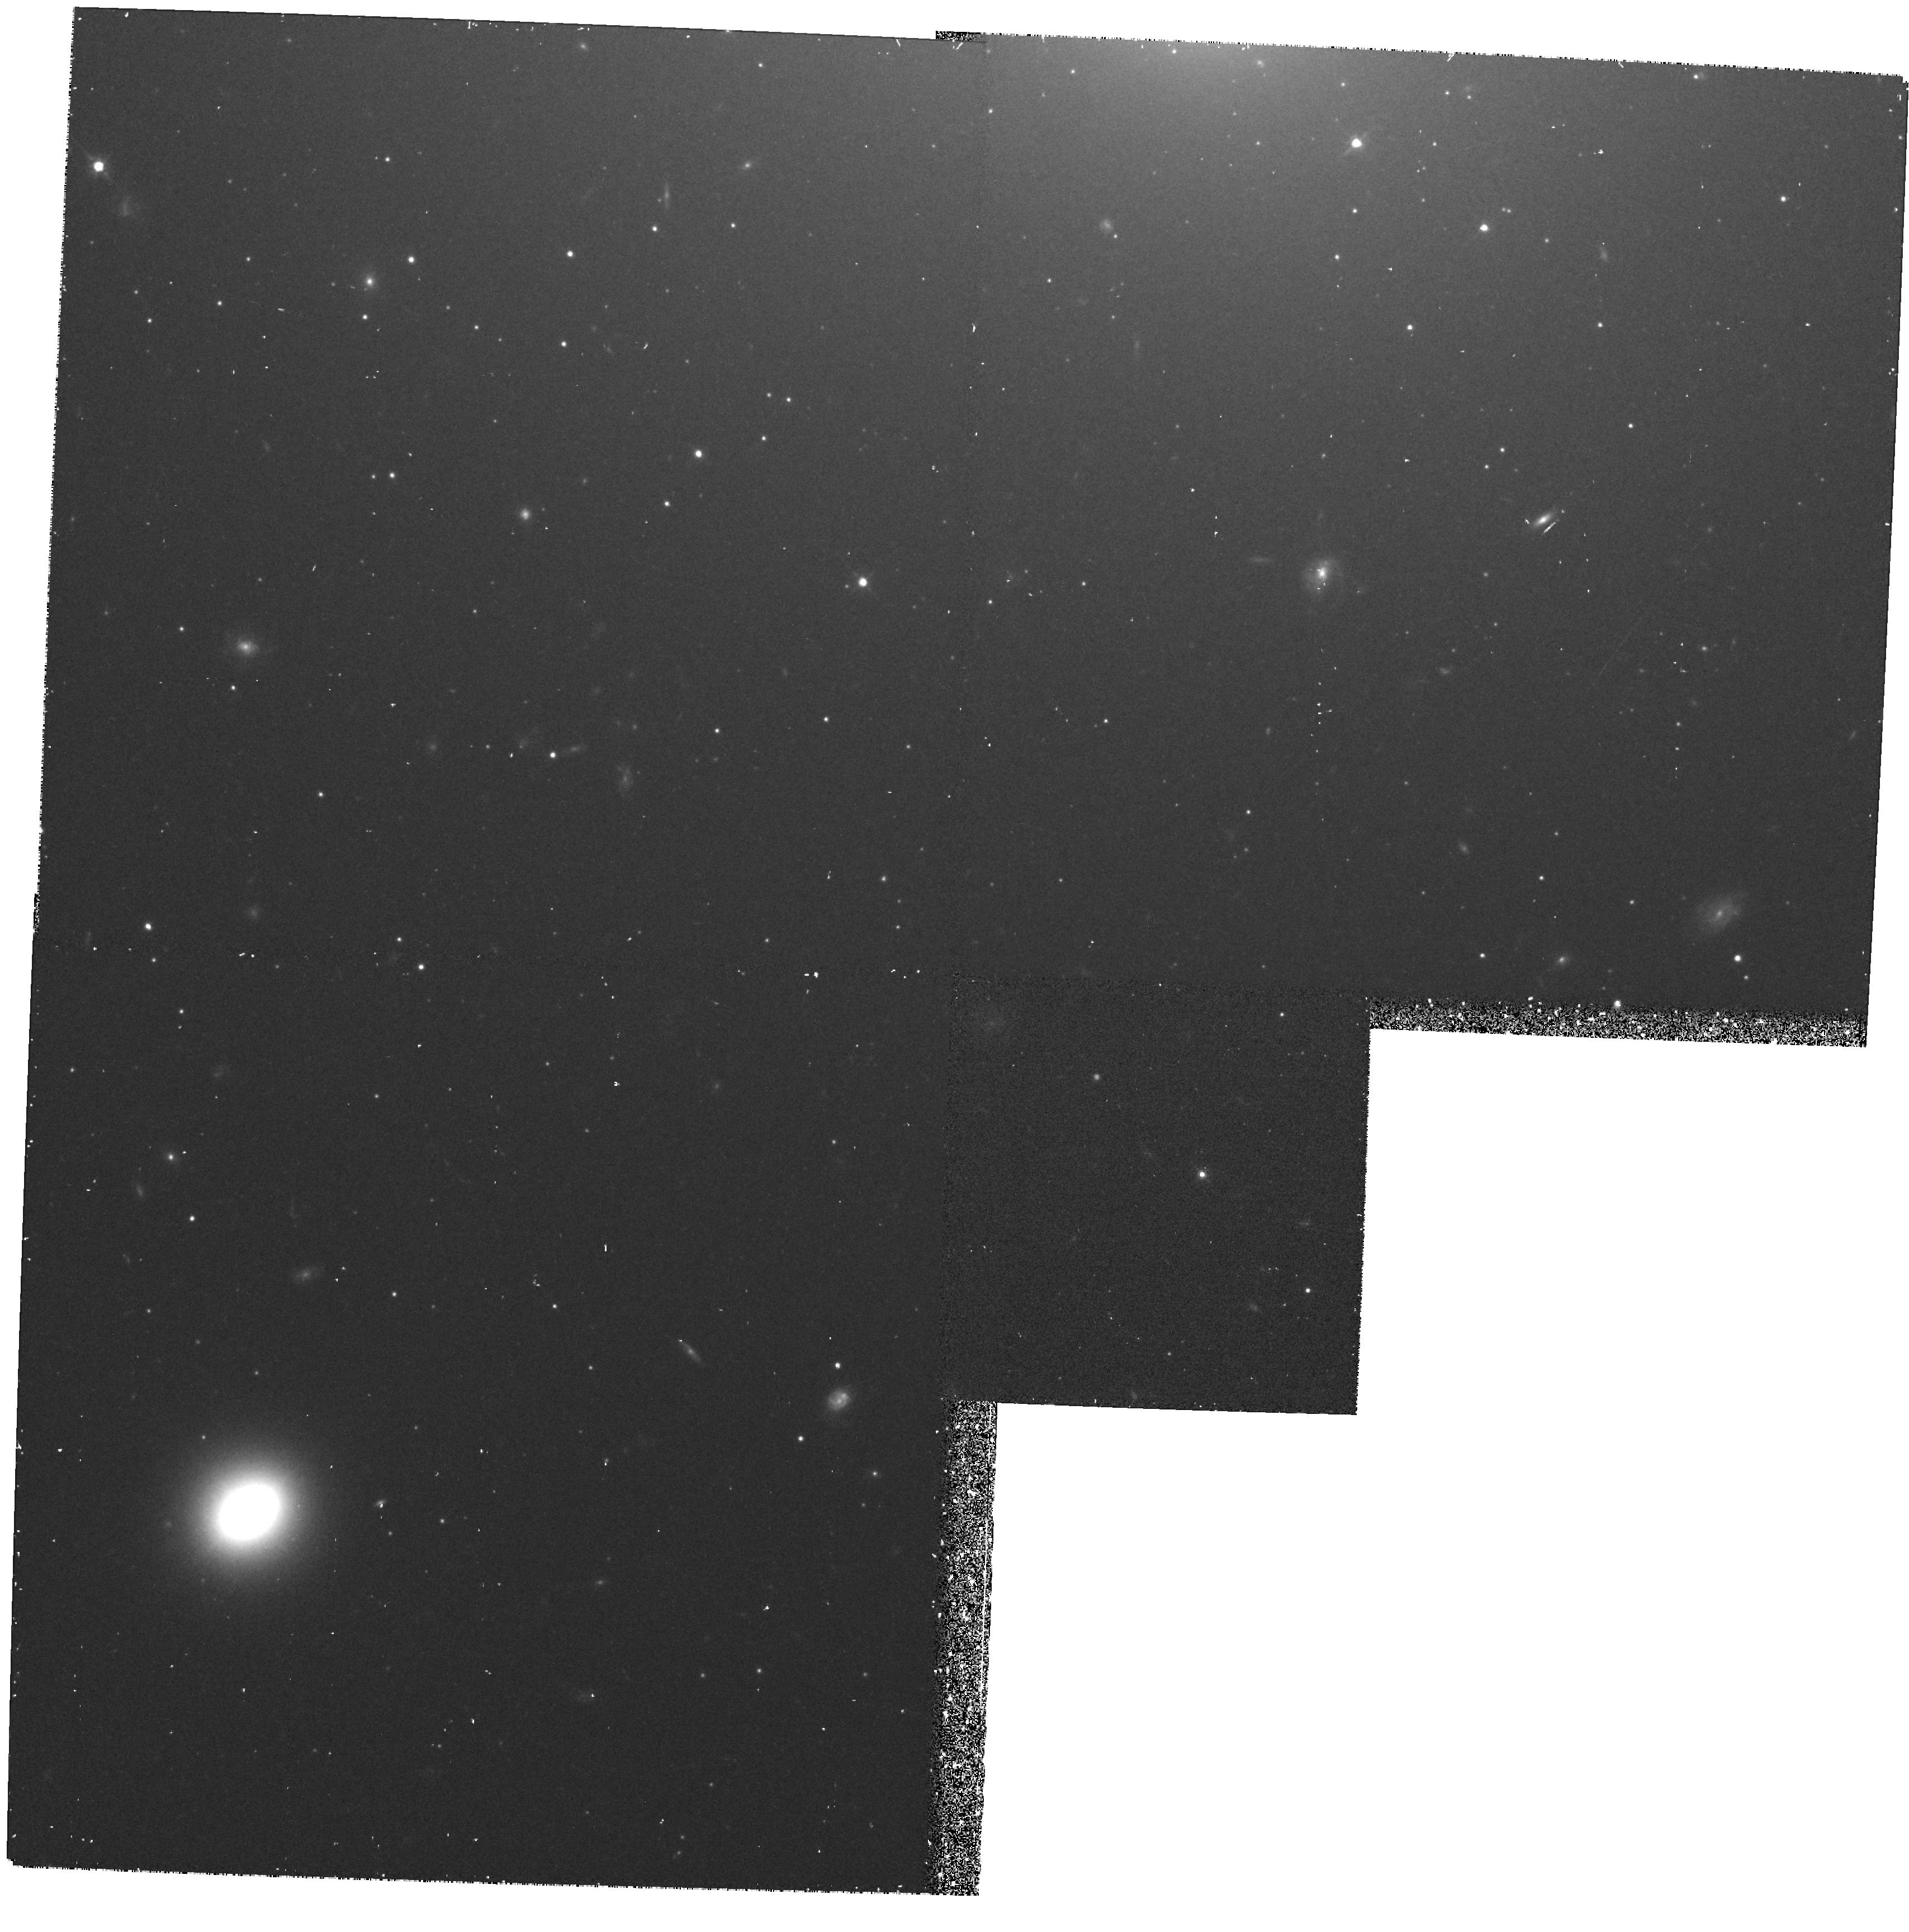
Target: NGC5846SOUTH
Instrument: WFPC2/PC
Filter: F814W
Exposure: 38 min
Observation ID: hst_5920_06_wfpc2_pc_f814w_u36j06

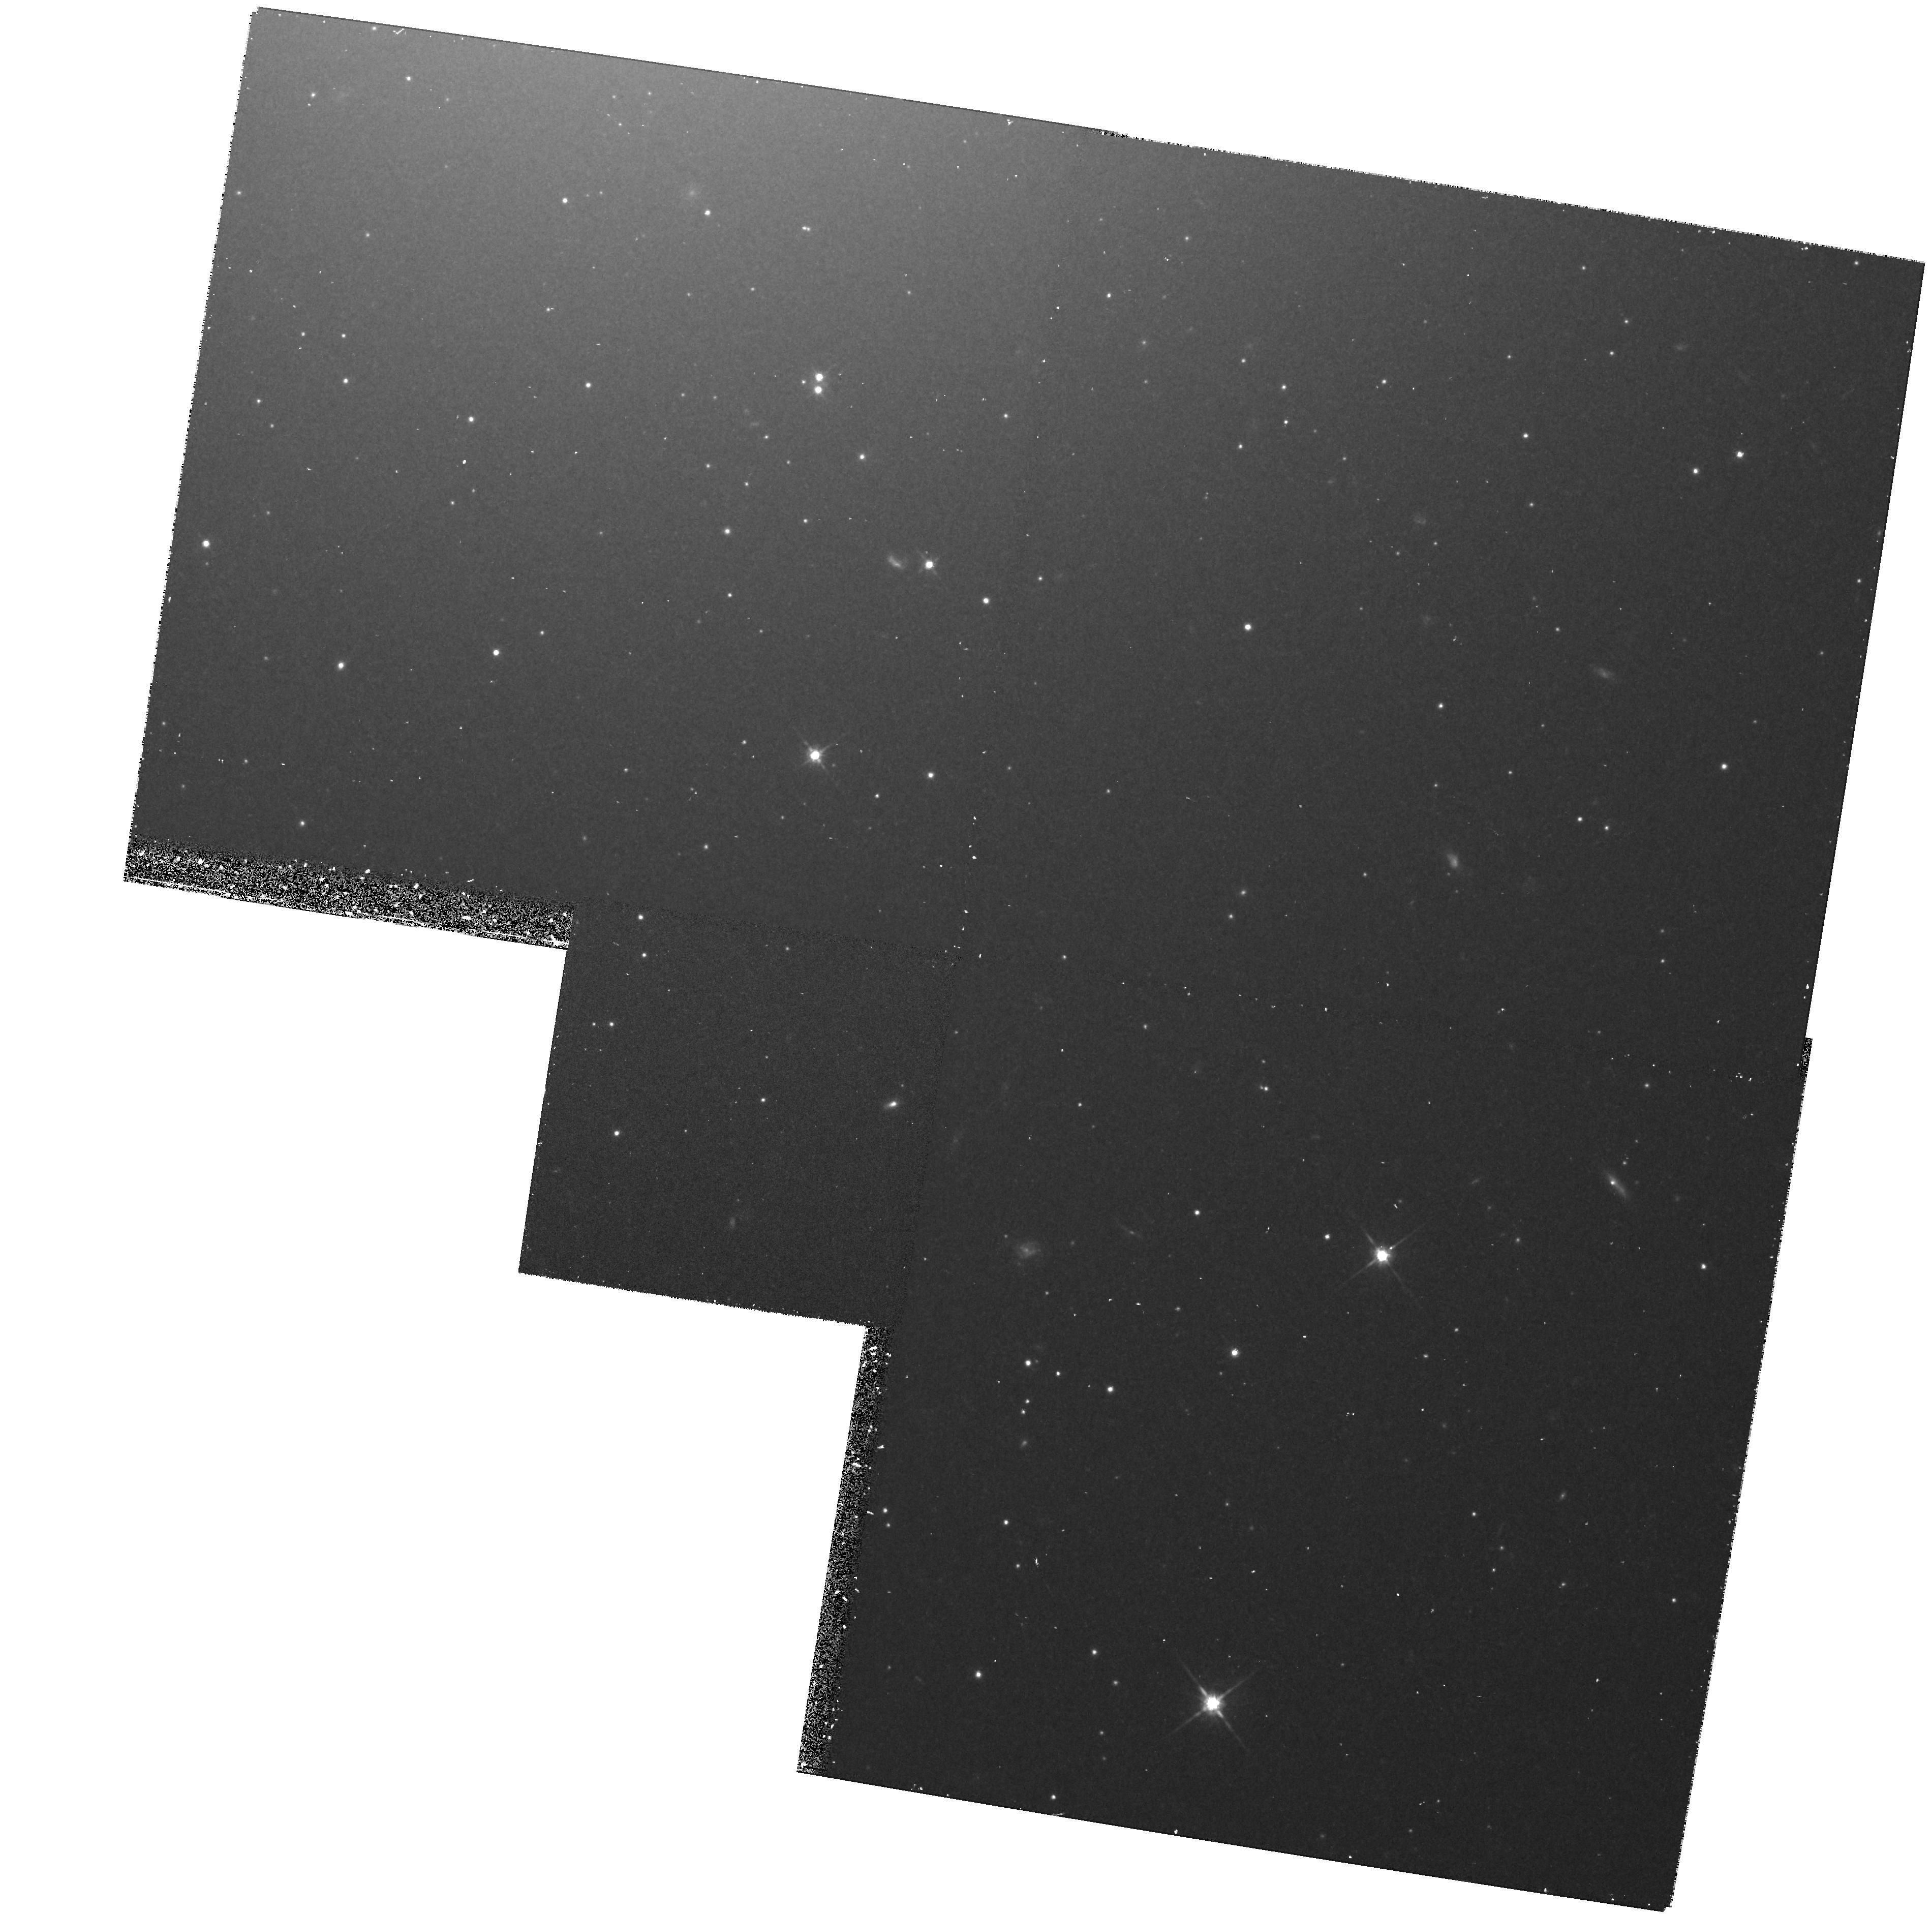
Target: NGC4472SOUTH
Instrument: WFPC2/PC
Filter: F814W
Exposure: 38 min
Observation ID: hst_5920_03_wfpc2_pc_f814w_u36j03

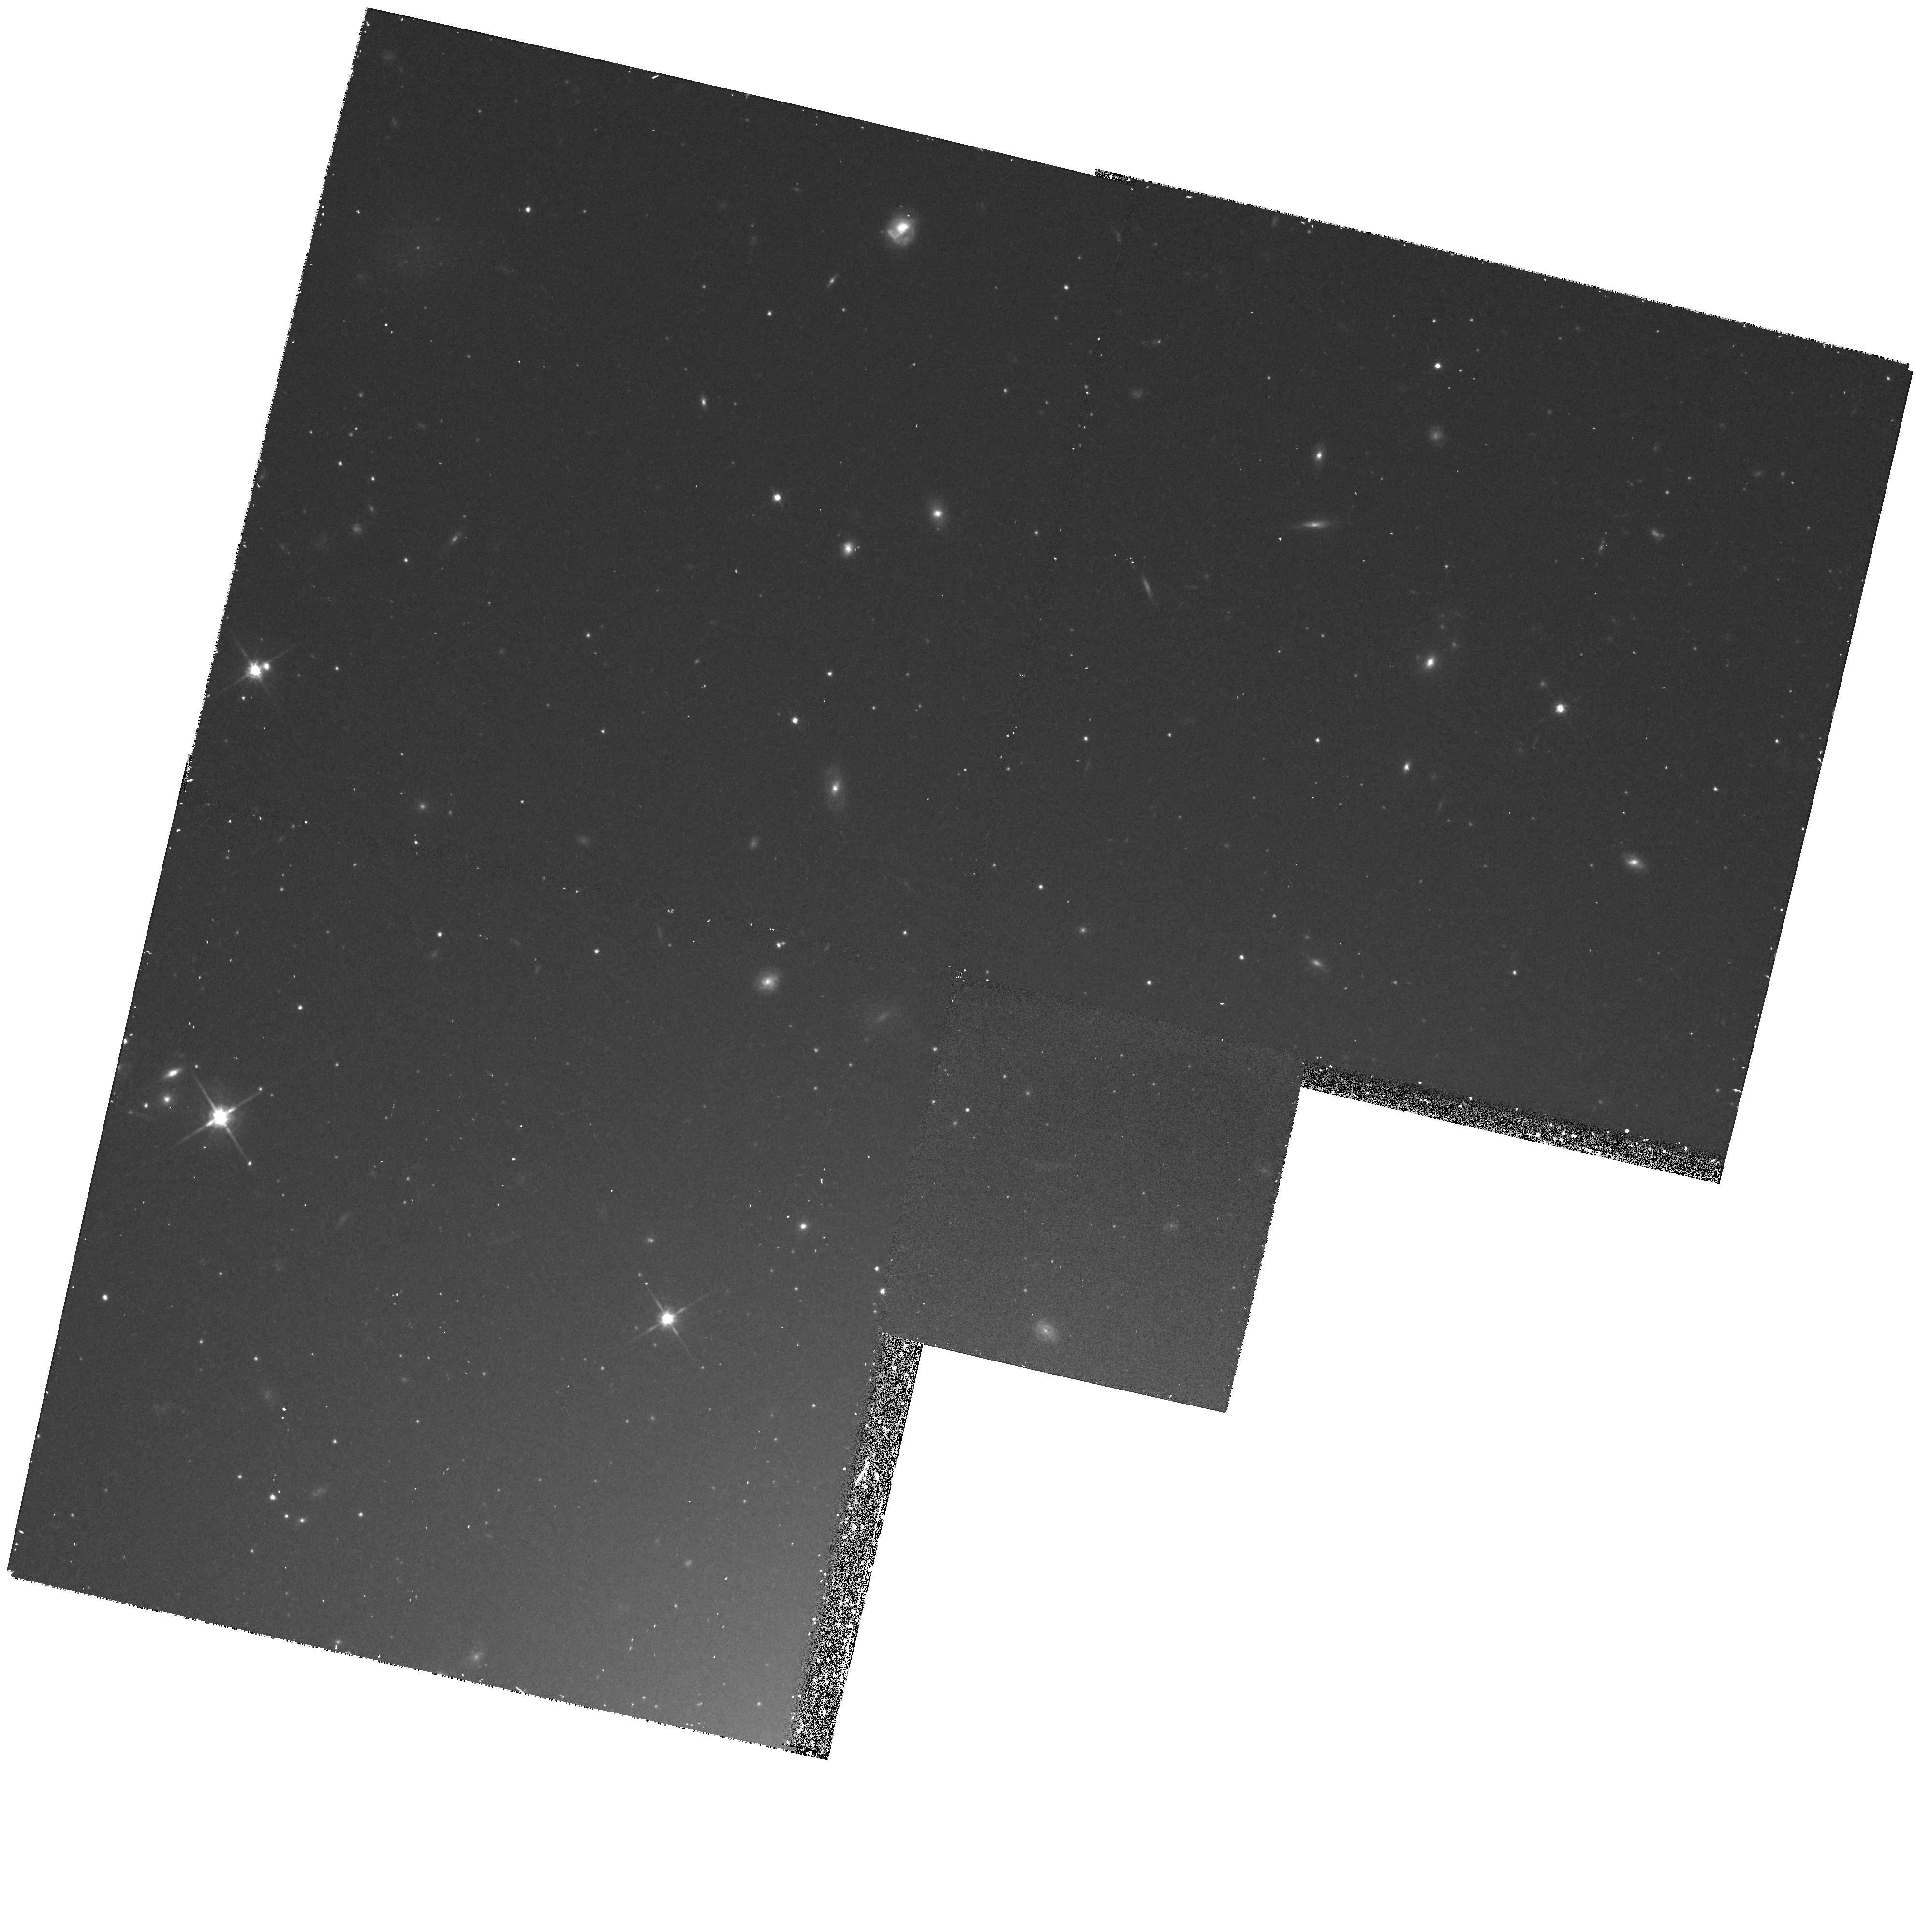
Target: NGC5846NORTH
Instrument: WFPC2/PC
Filter: F814W
Exposure: 38 min
Observation ID: hst_5920_05_wfpc2_pc_f814w_u36j05

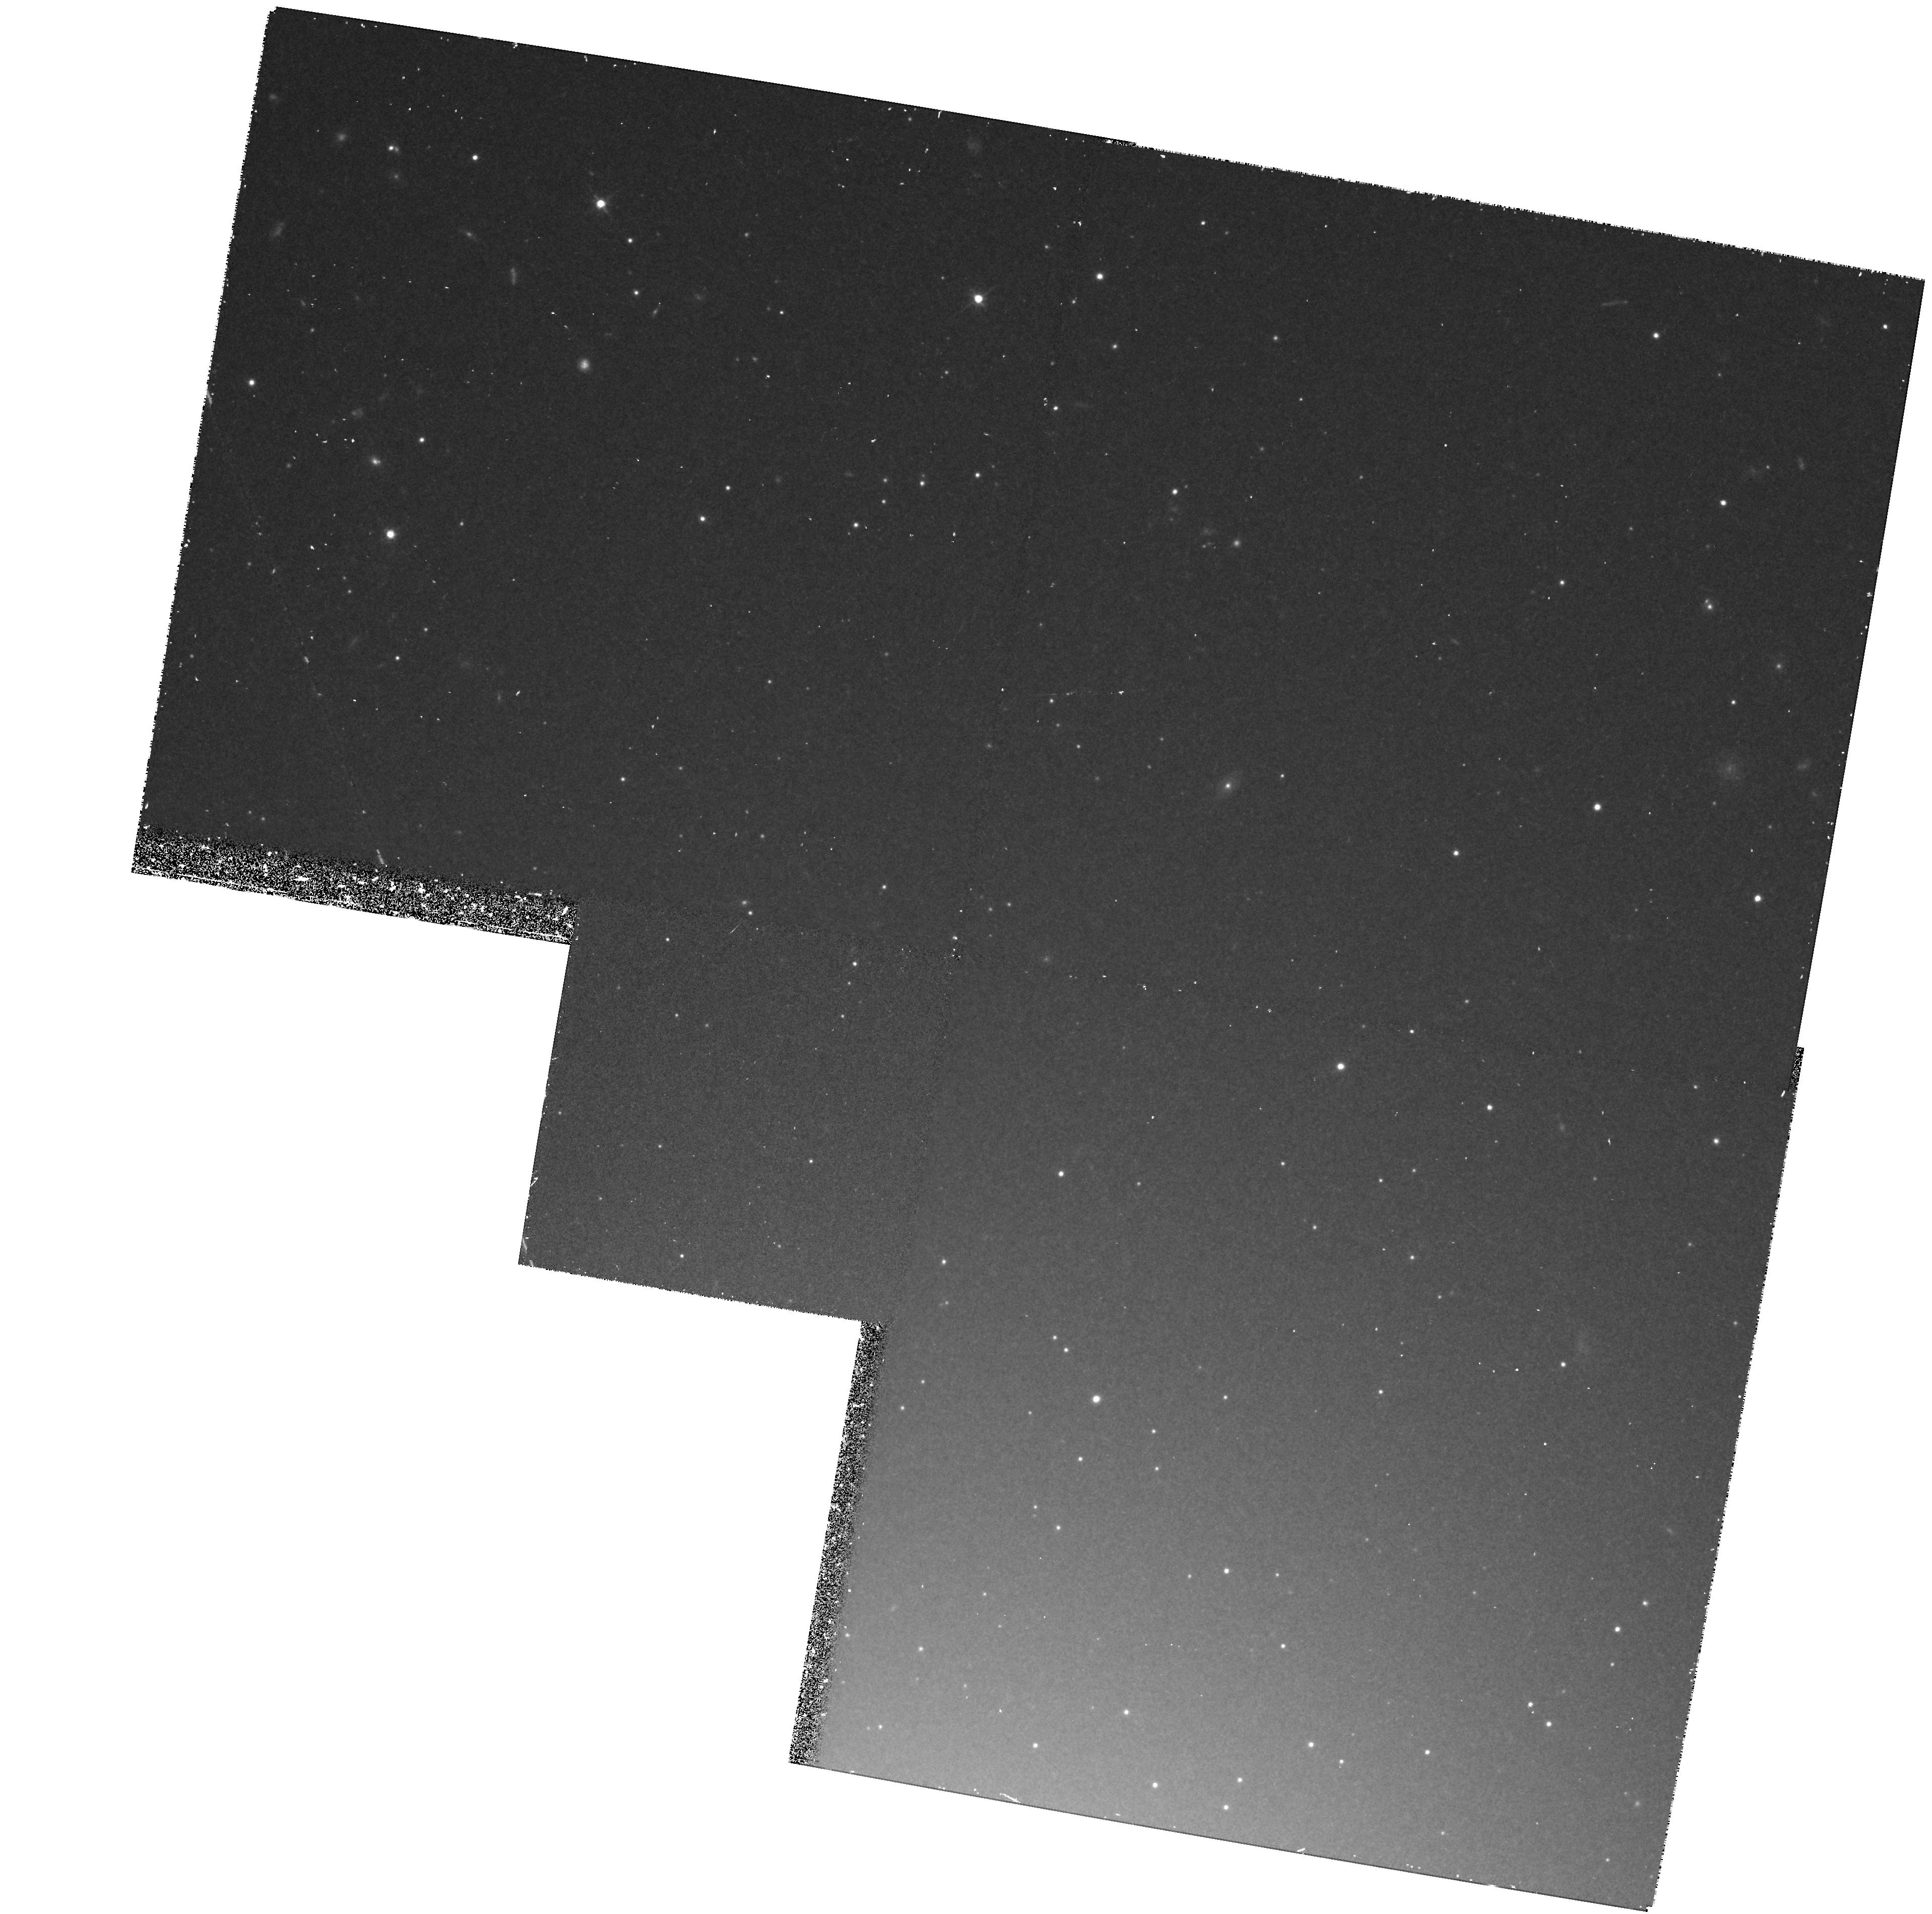
Target: NGC4472NORTH
Instrument: WFPC2/PC
Filter: F814W
Exposure: 38 min
Observation ID: hst_5920_02_wfpc2_pc_f814w_u36j02

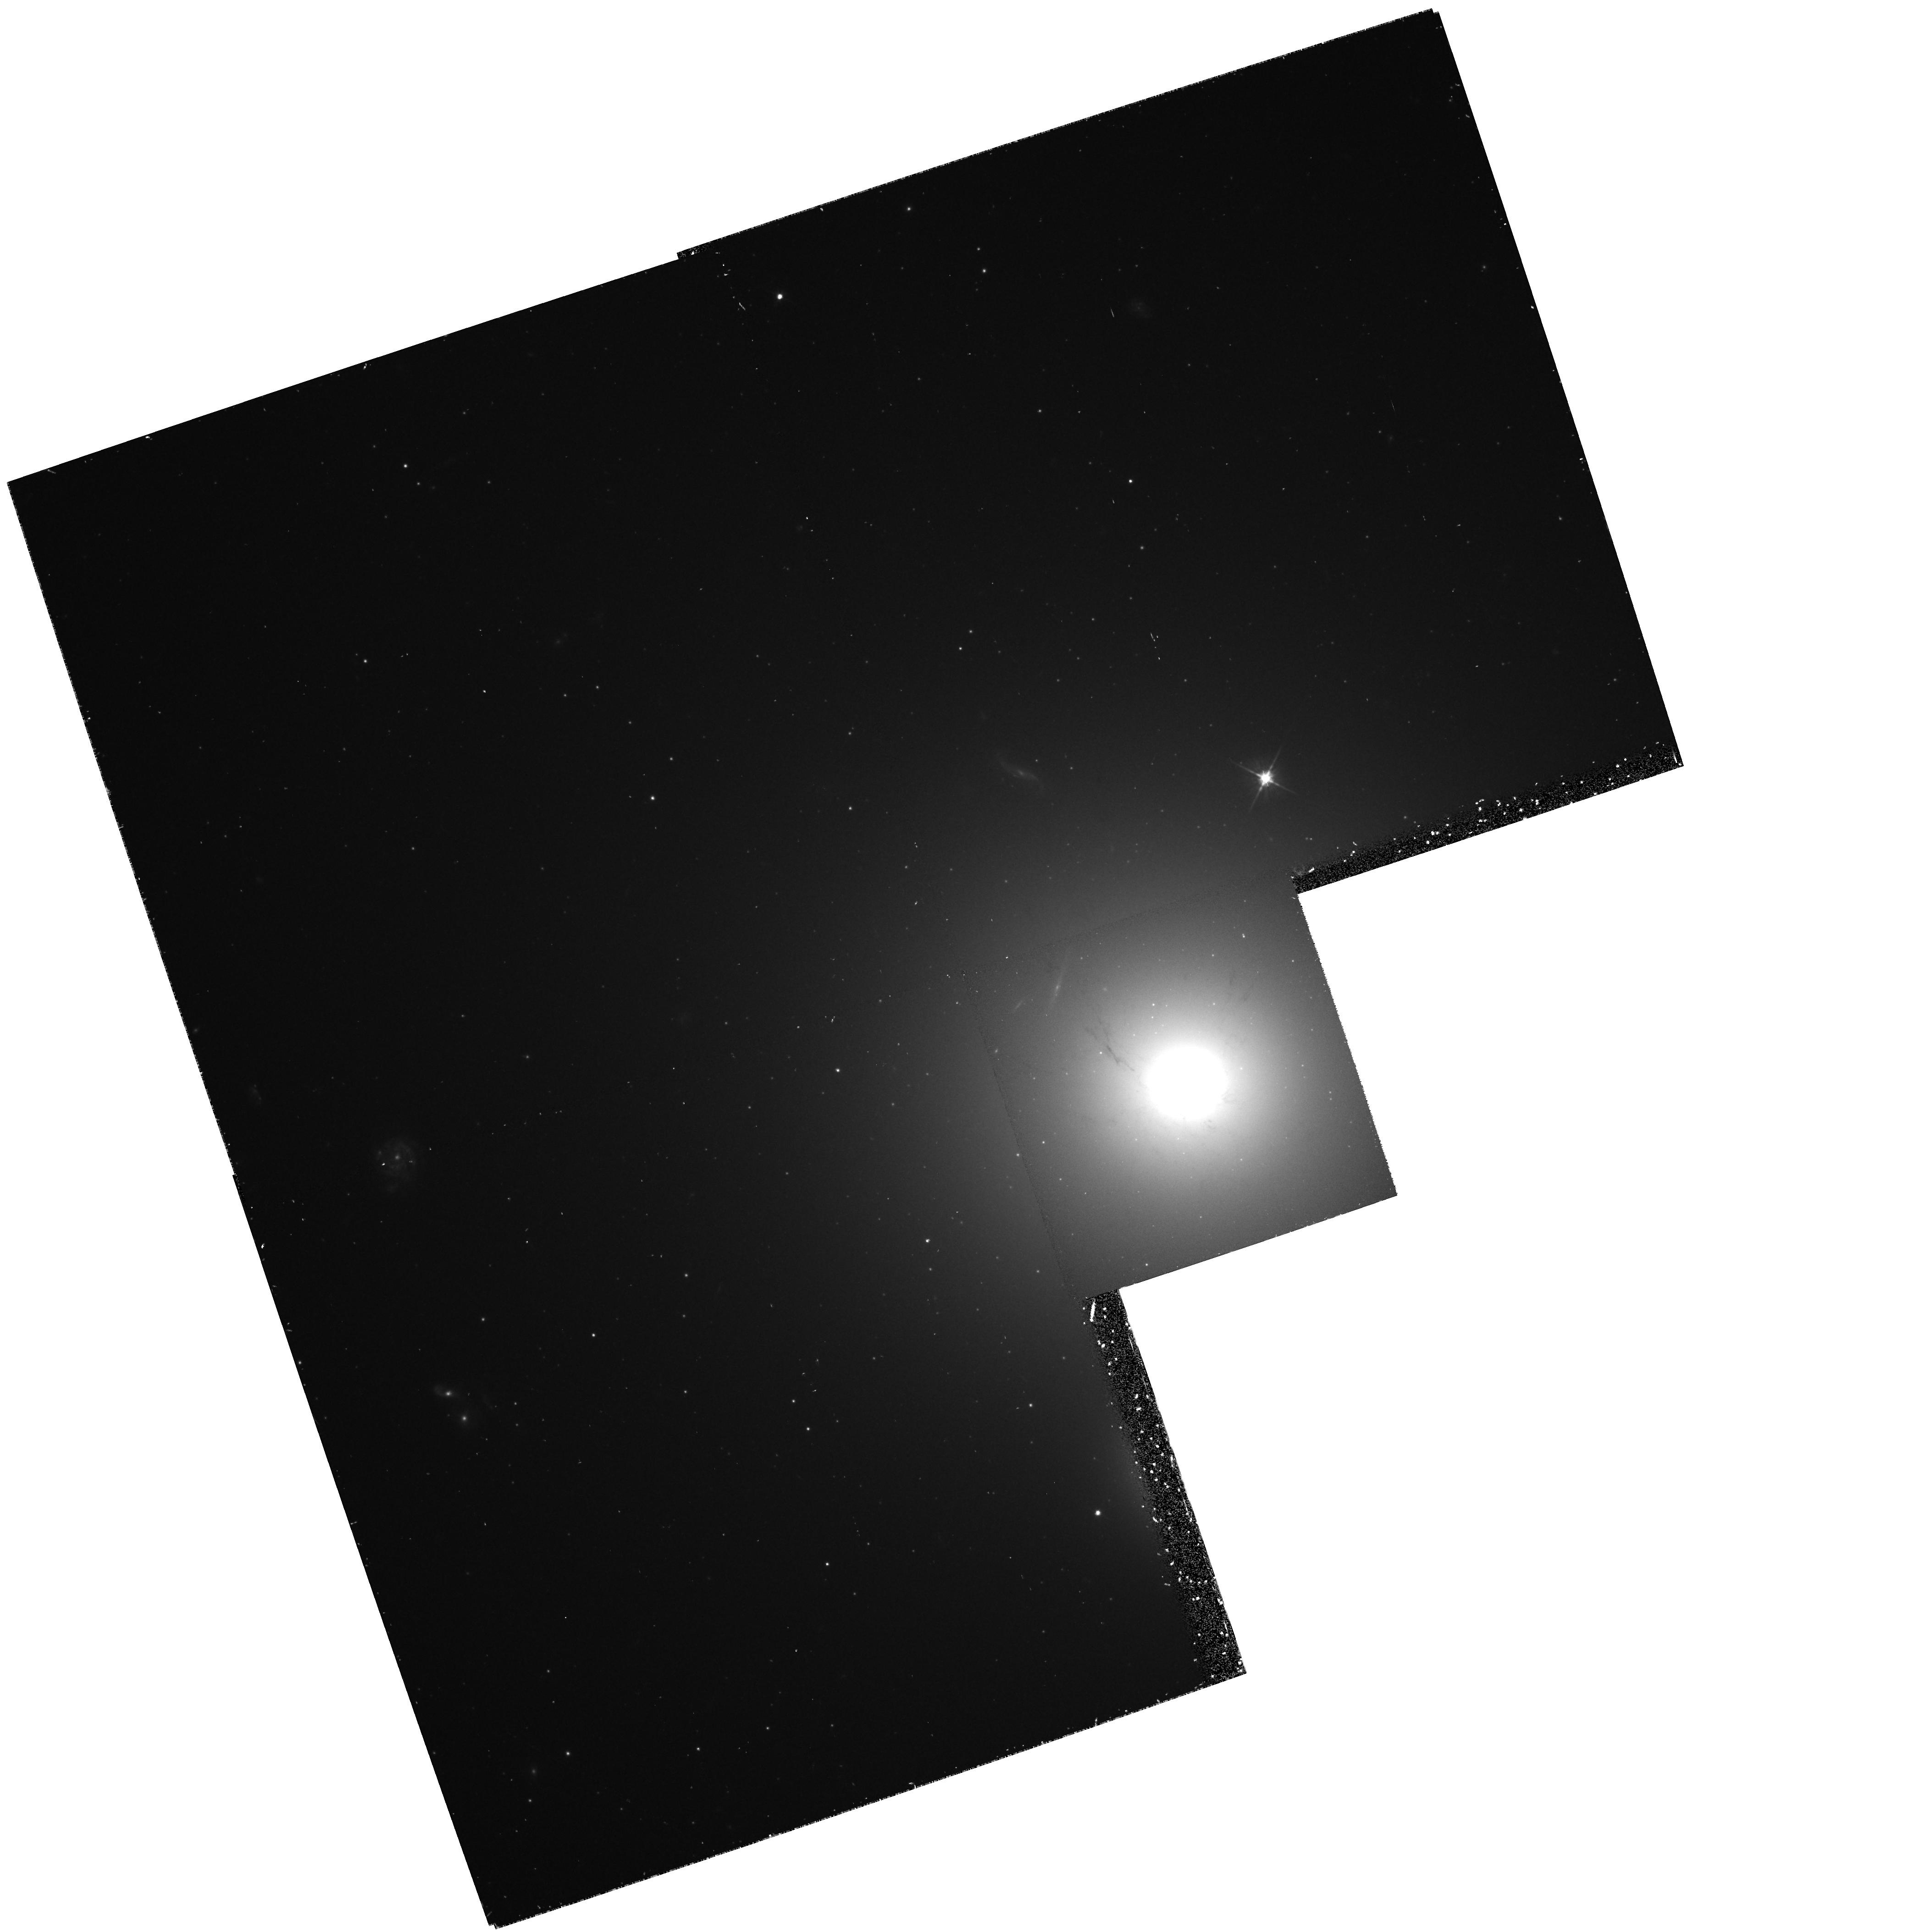
Target: NGC5846
Instrument: WFPC2/PC
Filter: F555W
Exposure: 37 min
Observation ID: hst_5920_04_wfpc2_pc_f555w_u36j04

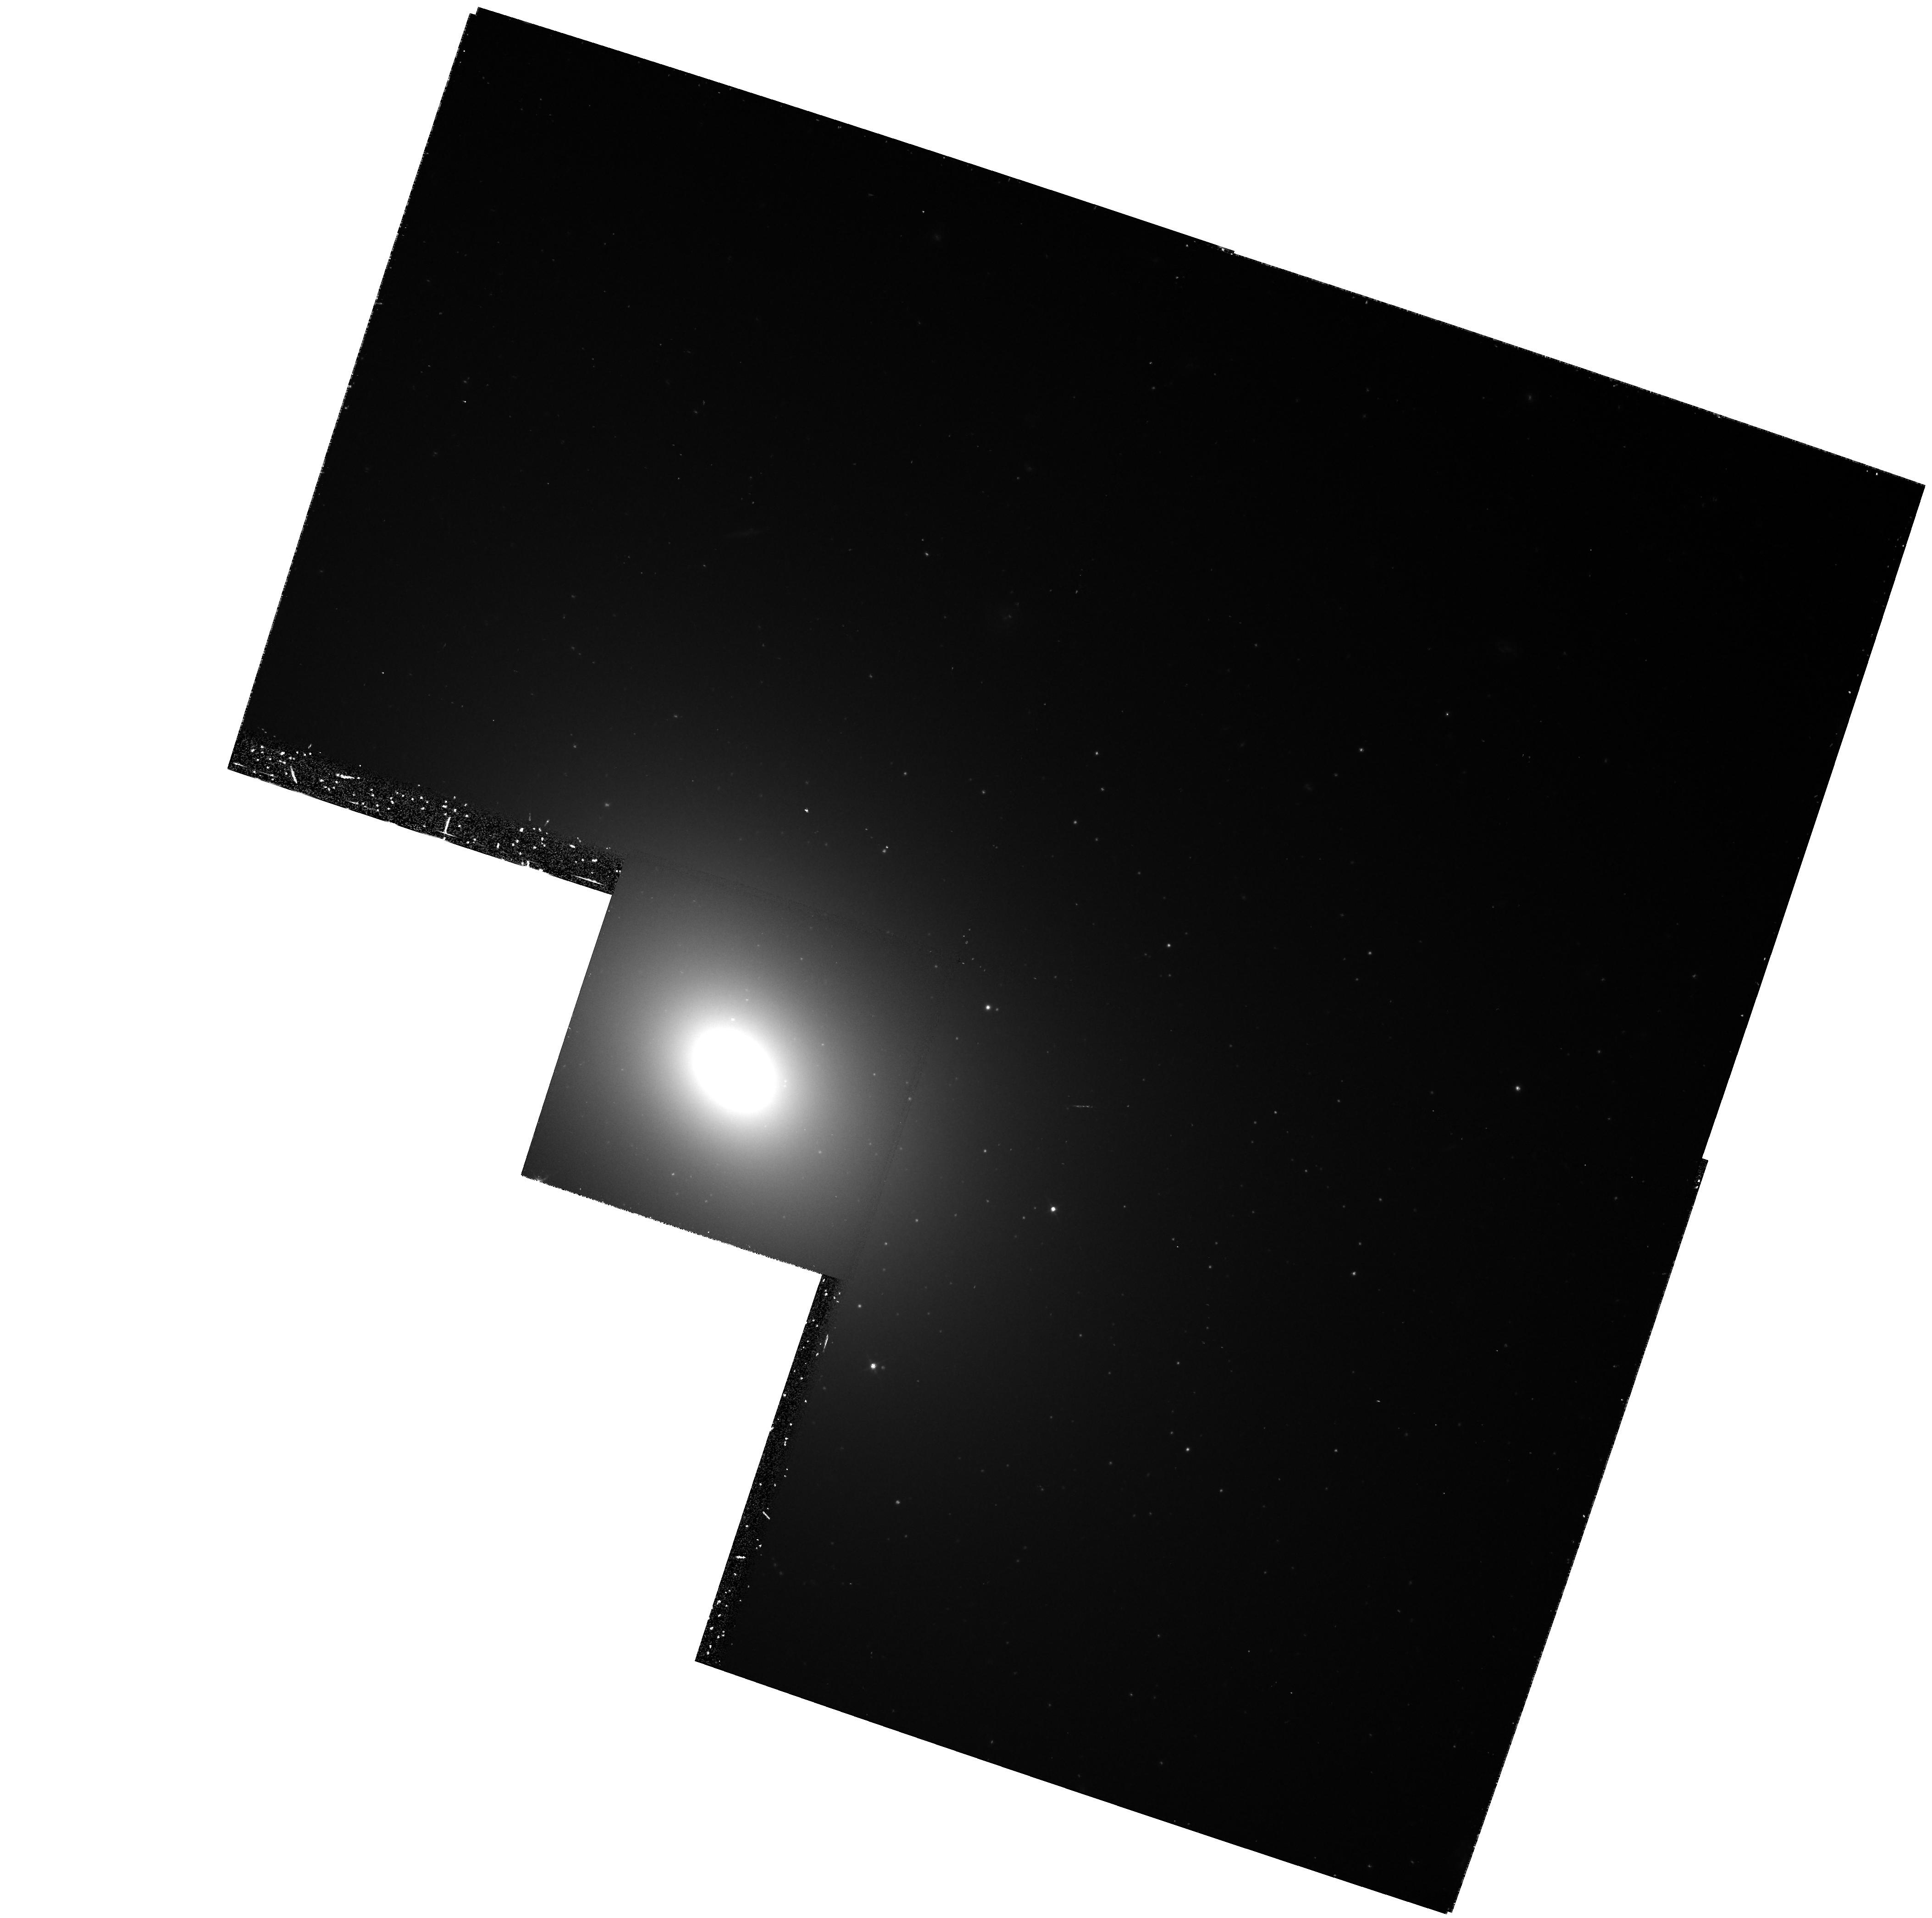
Target: NGC4365
Instrument: WFPC2/PC
Filter: F555W
Exposure: 37 min
Observation ID: hst_5920_01_wfpc2_pc_f555w_u36j01

EXTRAGALACTIC GLOBULAR CLUSTER SYSTEMS (PI: Brodie, Jean P.)

We propose to use WFPC2 imaging data to compile catalogues of globular clusters for 3 galaxies: NGC 4472, the brightest galaxy in the Virgo cluster; NGC 5846, an elliptical at the center of a poor X-ray group of galaxies and NGC 4565, an edge -on spiral galaxy. Luminosity functions will be derived which should be complete down to 27th mag. in V. The luminosity functions will be used to investigate the usefulness of globular clusters as distance indicators. Cluster colors and color gradients will be compared to the color distribution of the underlying galaxy. Surface density profiles will be compared with each other and with the underlying starlight. A major objective is to obtain accurate identifications of globular clusters for follow-up spectroscopy with the Keck telescope for abundance and kinematic studies. Spectroscopy should be feasible down to 24th magnitude which will allow the most complete study to date of extragalactic systems beyond the Local Group. For the first time elliptical galaxies' cluster systems will be compared in detail and Local Group spirals can be compared with similar galaxies at distances greater than 3 Mpc. A systematic survey of the properties of globular cluster systems as a function of parent galaxy type and environment would be an important step toward a better understanding of galaxy formation and evolution. NOTE: NGC 4365 has been substituted for NGC 4565 due to duplications, and NGC 4472 nucleus has been dropped for the same reason. No off-nuclear positions are being done for NGC 4365.